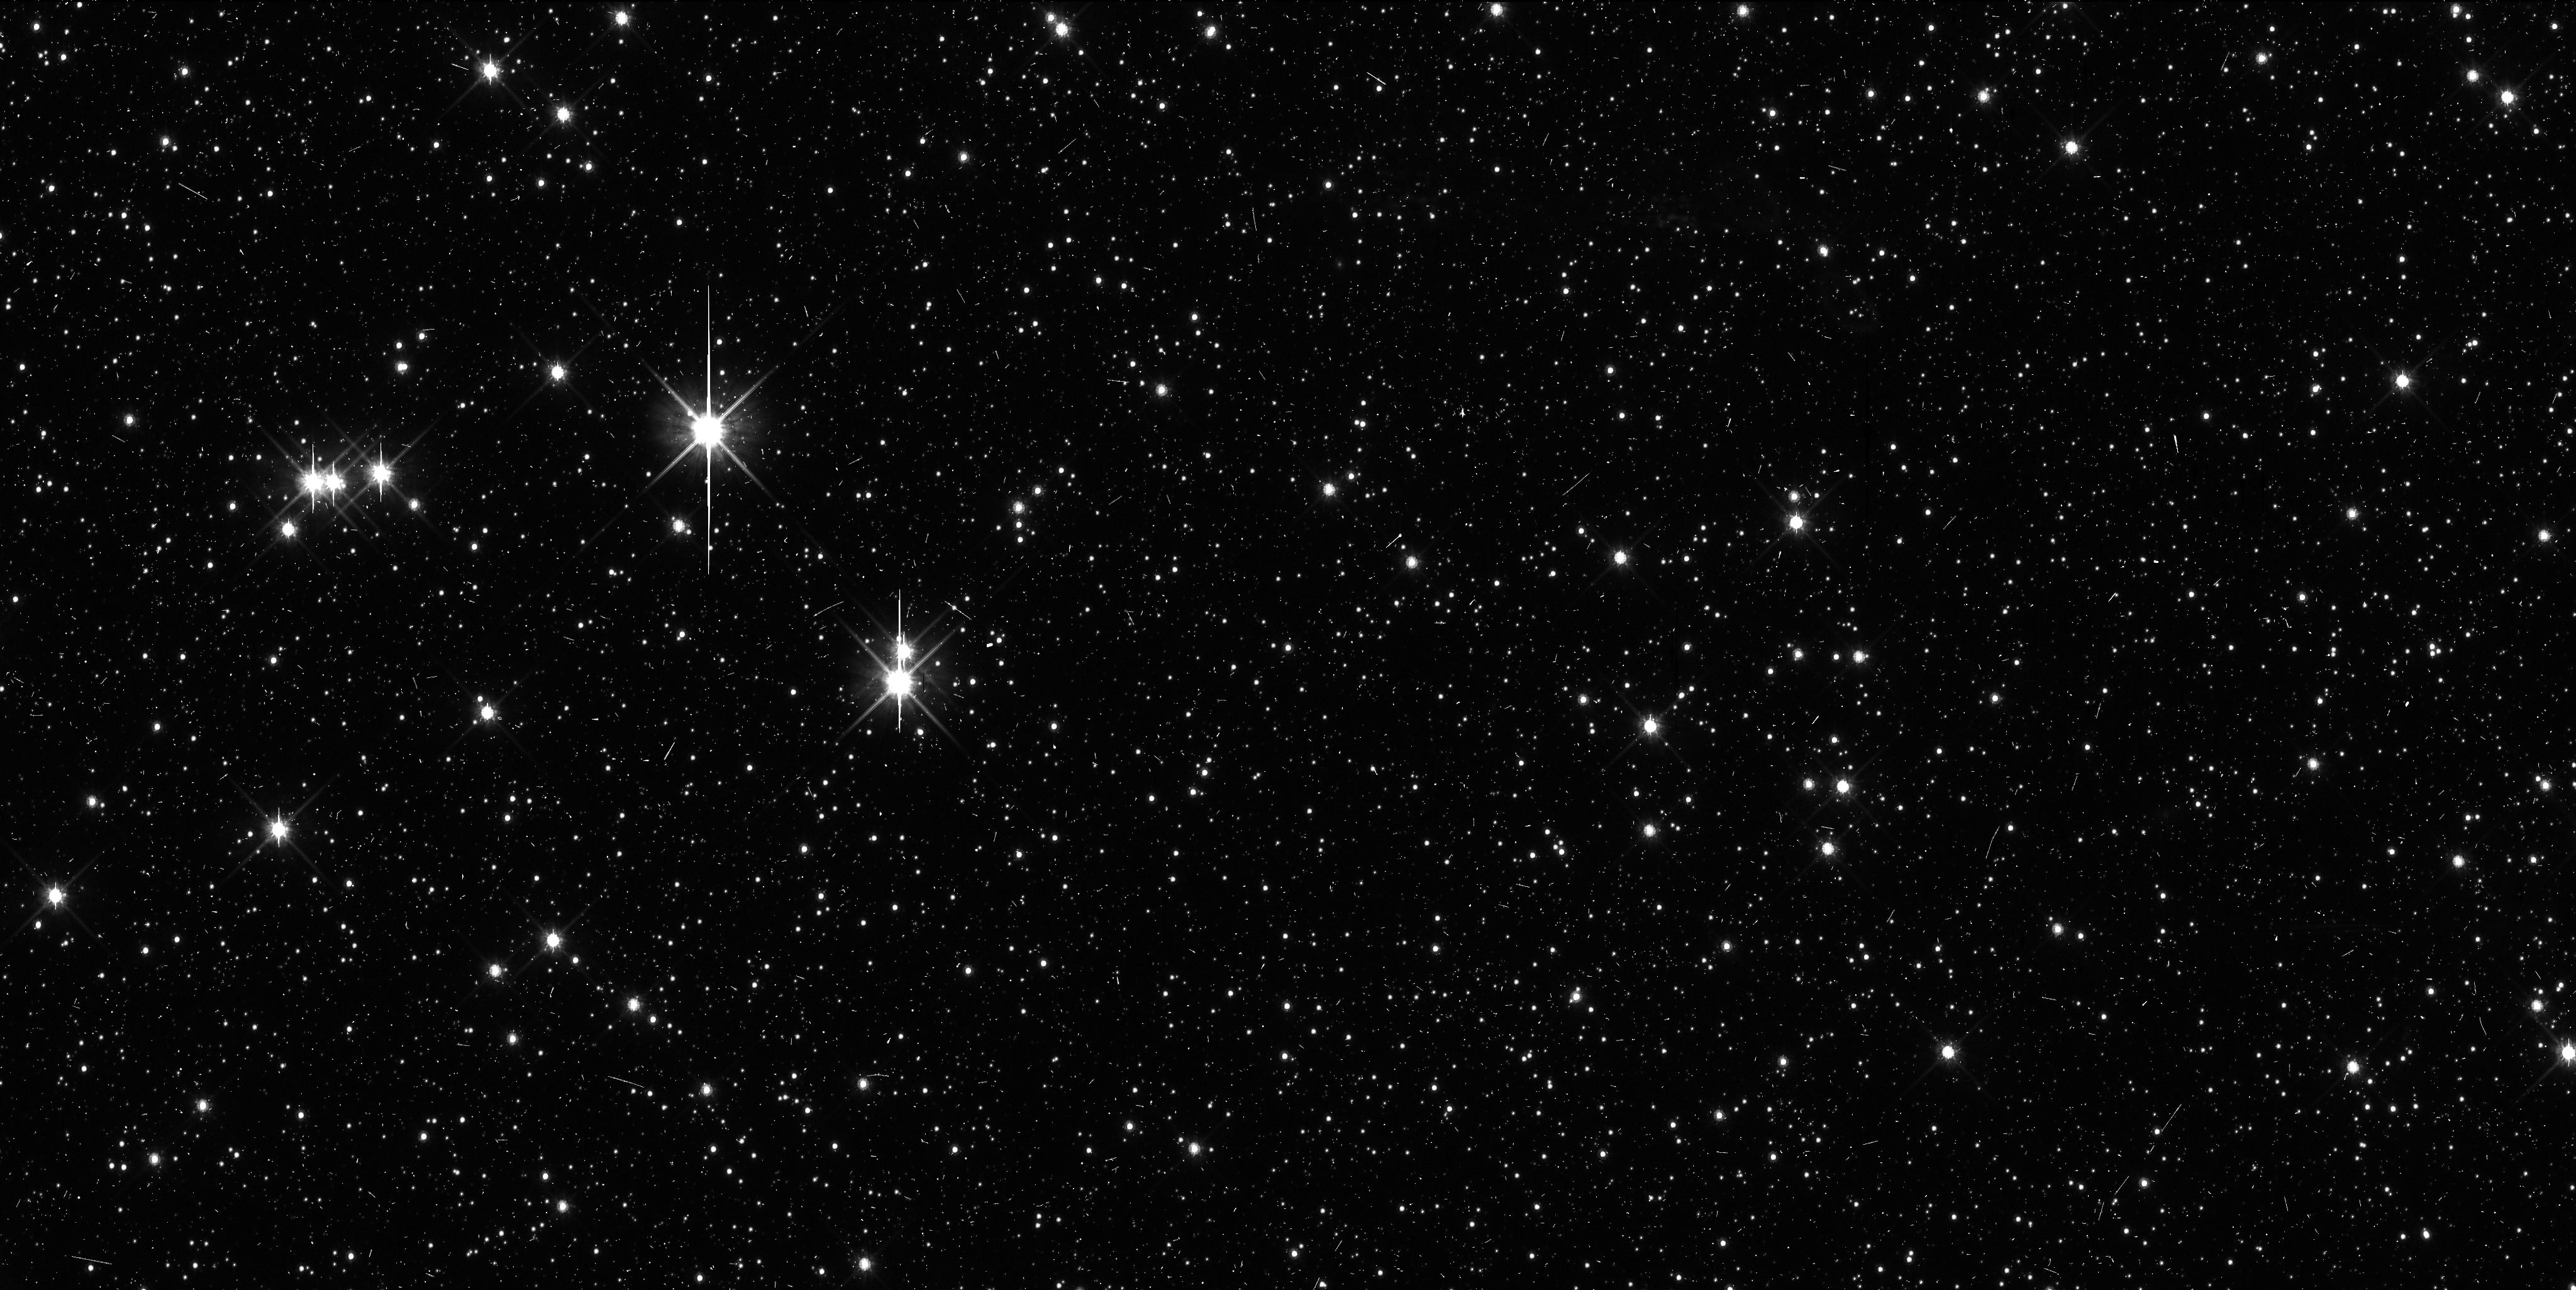
Target: VNH0010
Instrument: WFC3/UVIS
Filter: F814W
Exposure: 11 min
Observation ID: ibr022dxq

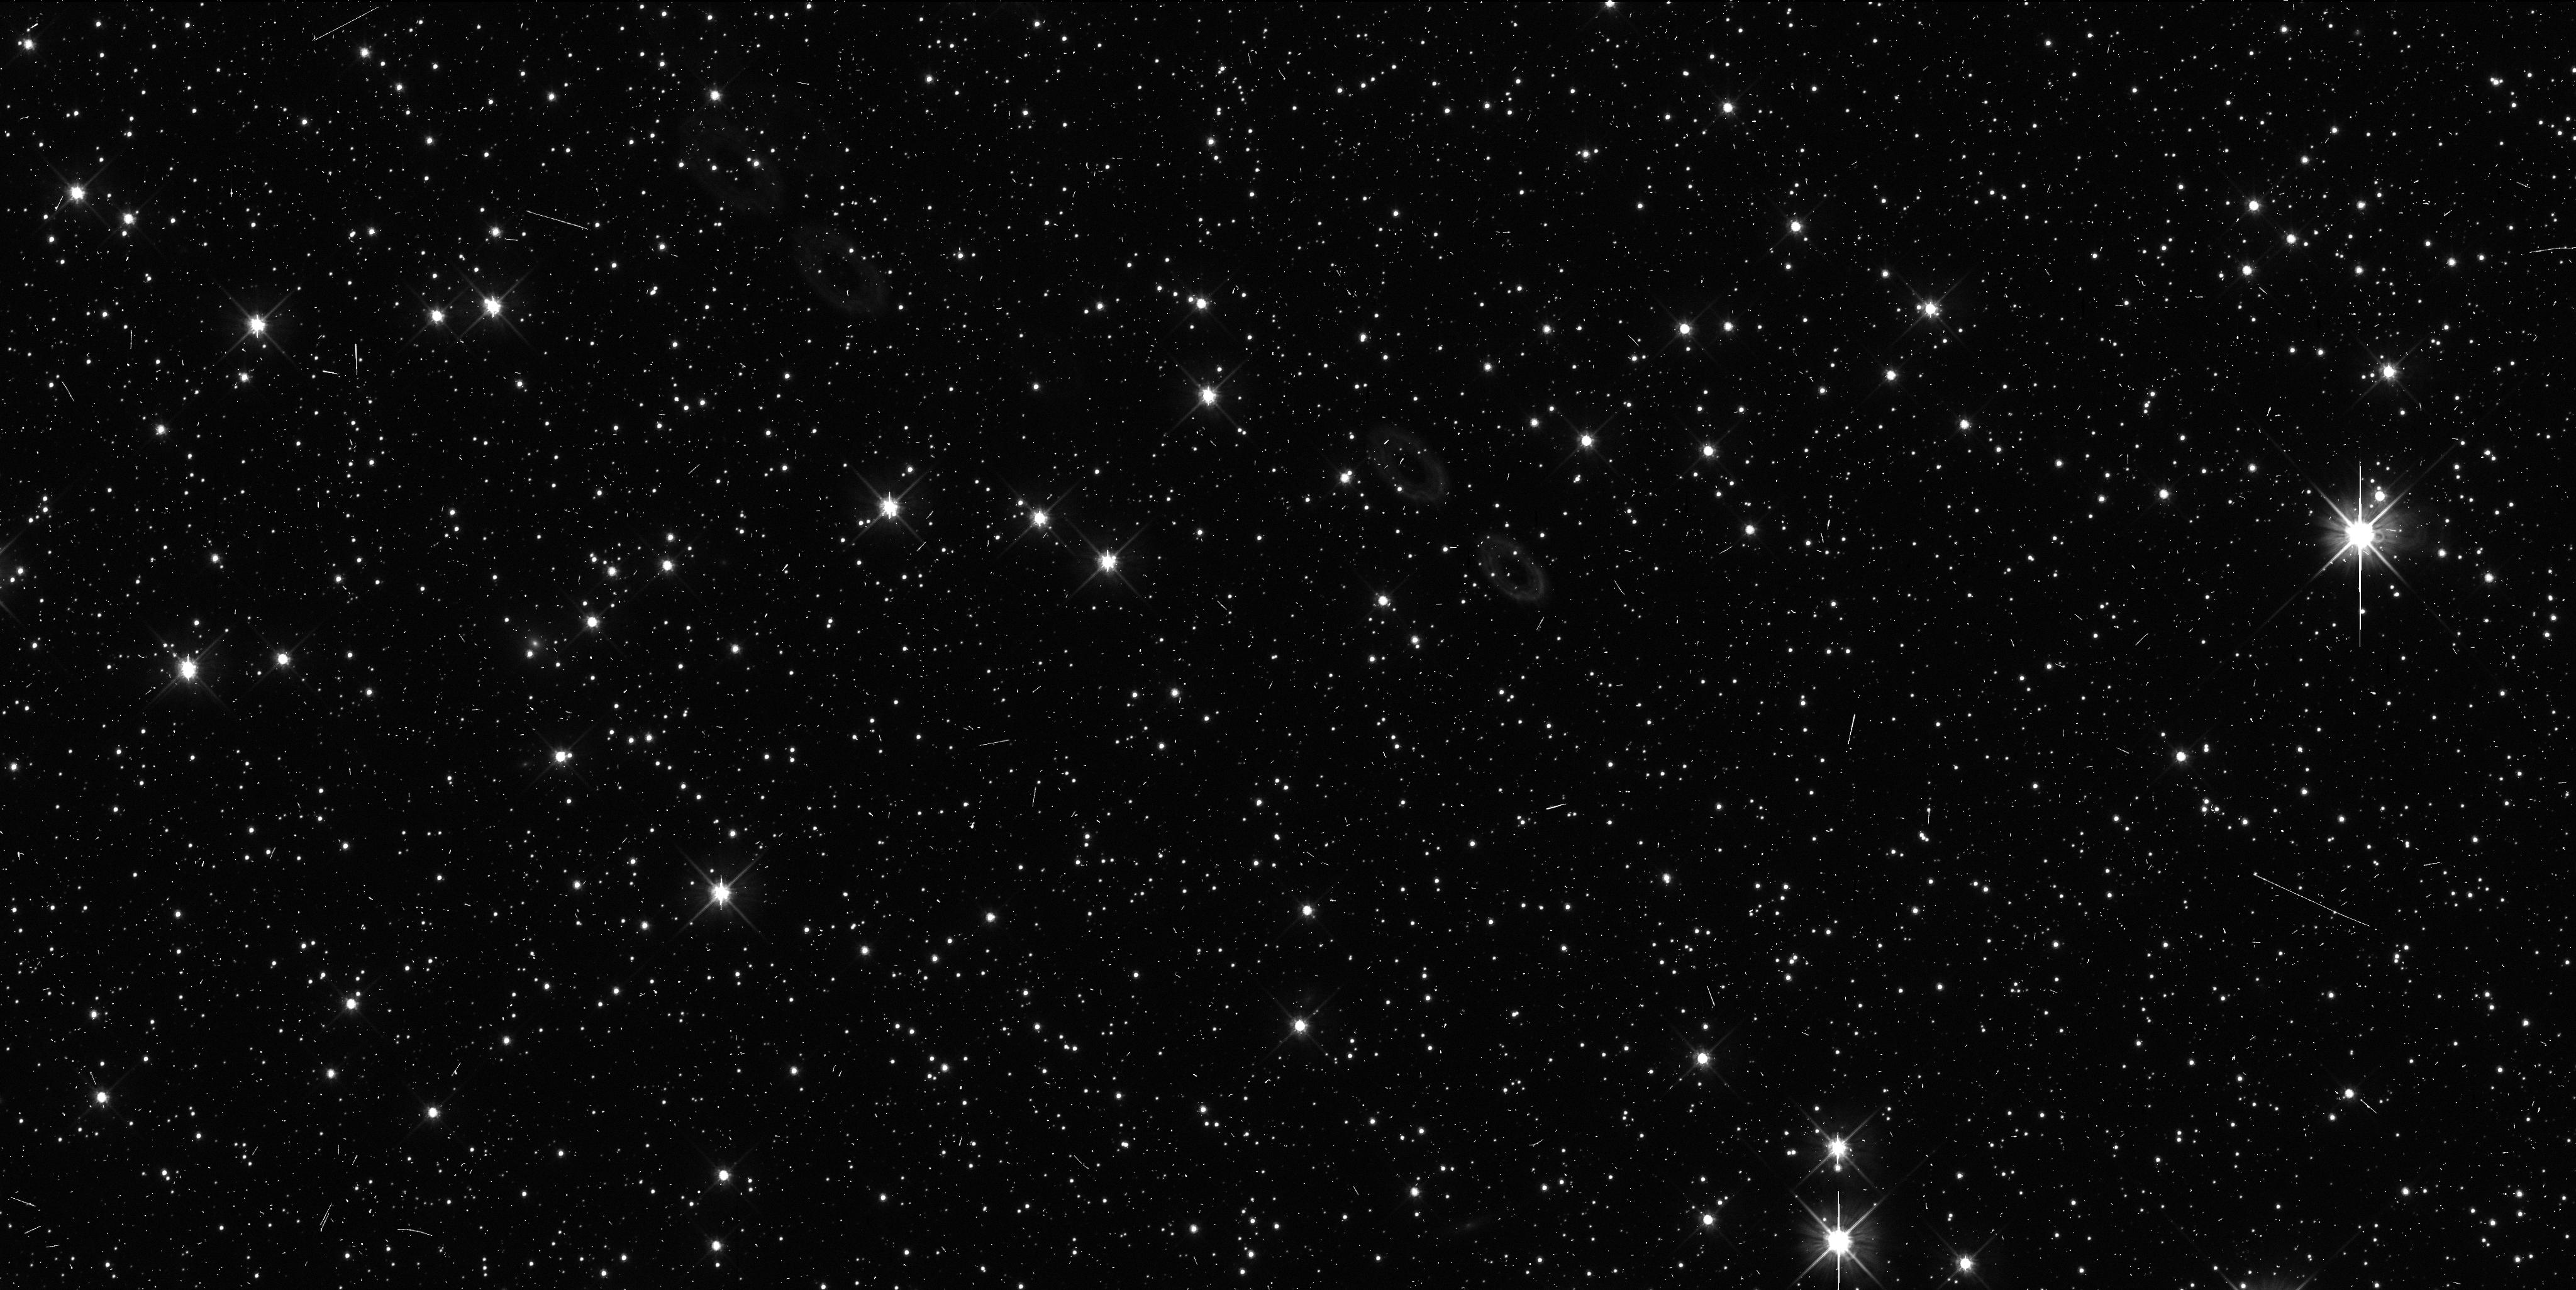
Target: VNH0008
Instrument: WFC3/UVIS
Filter: F606W
Exposure: 8 min
Observation ID: ibr012j1q

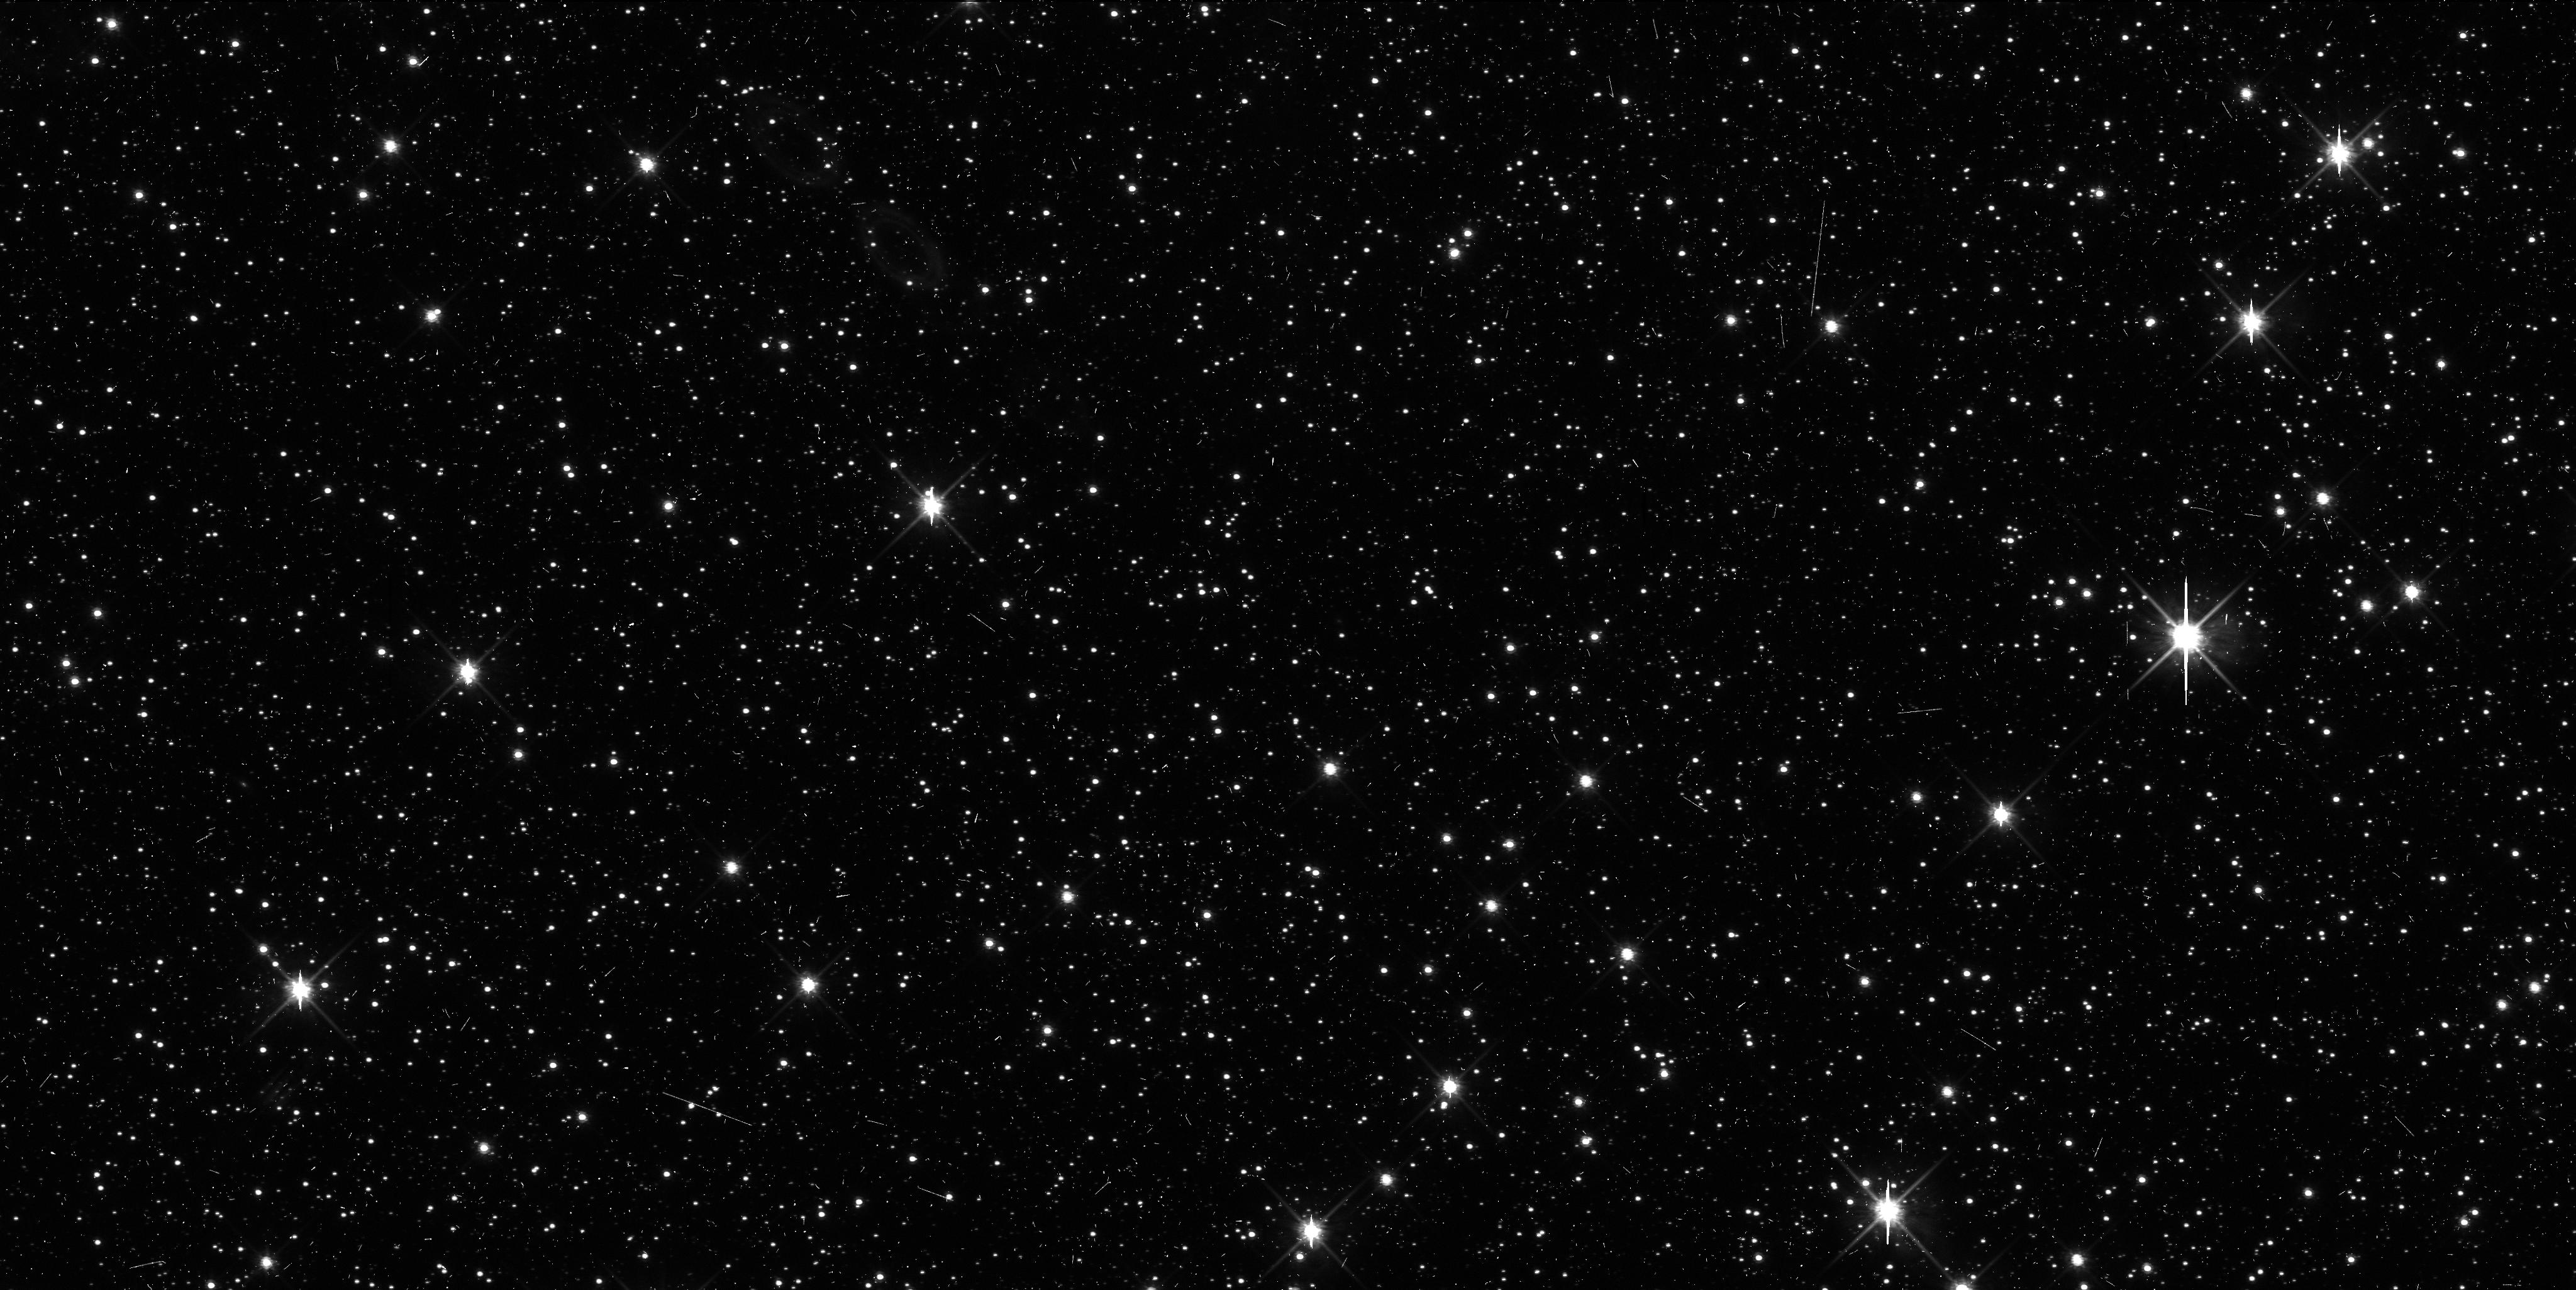
Target: VNH0007
Instrument: WFC3/UVIS
Filter: F814W
Exposure: 11 min
Observation ID: ibr002gbq

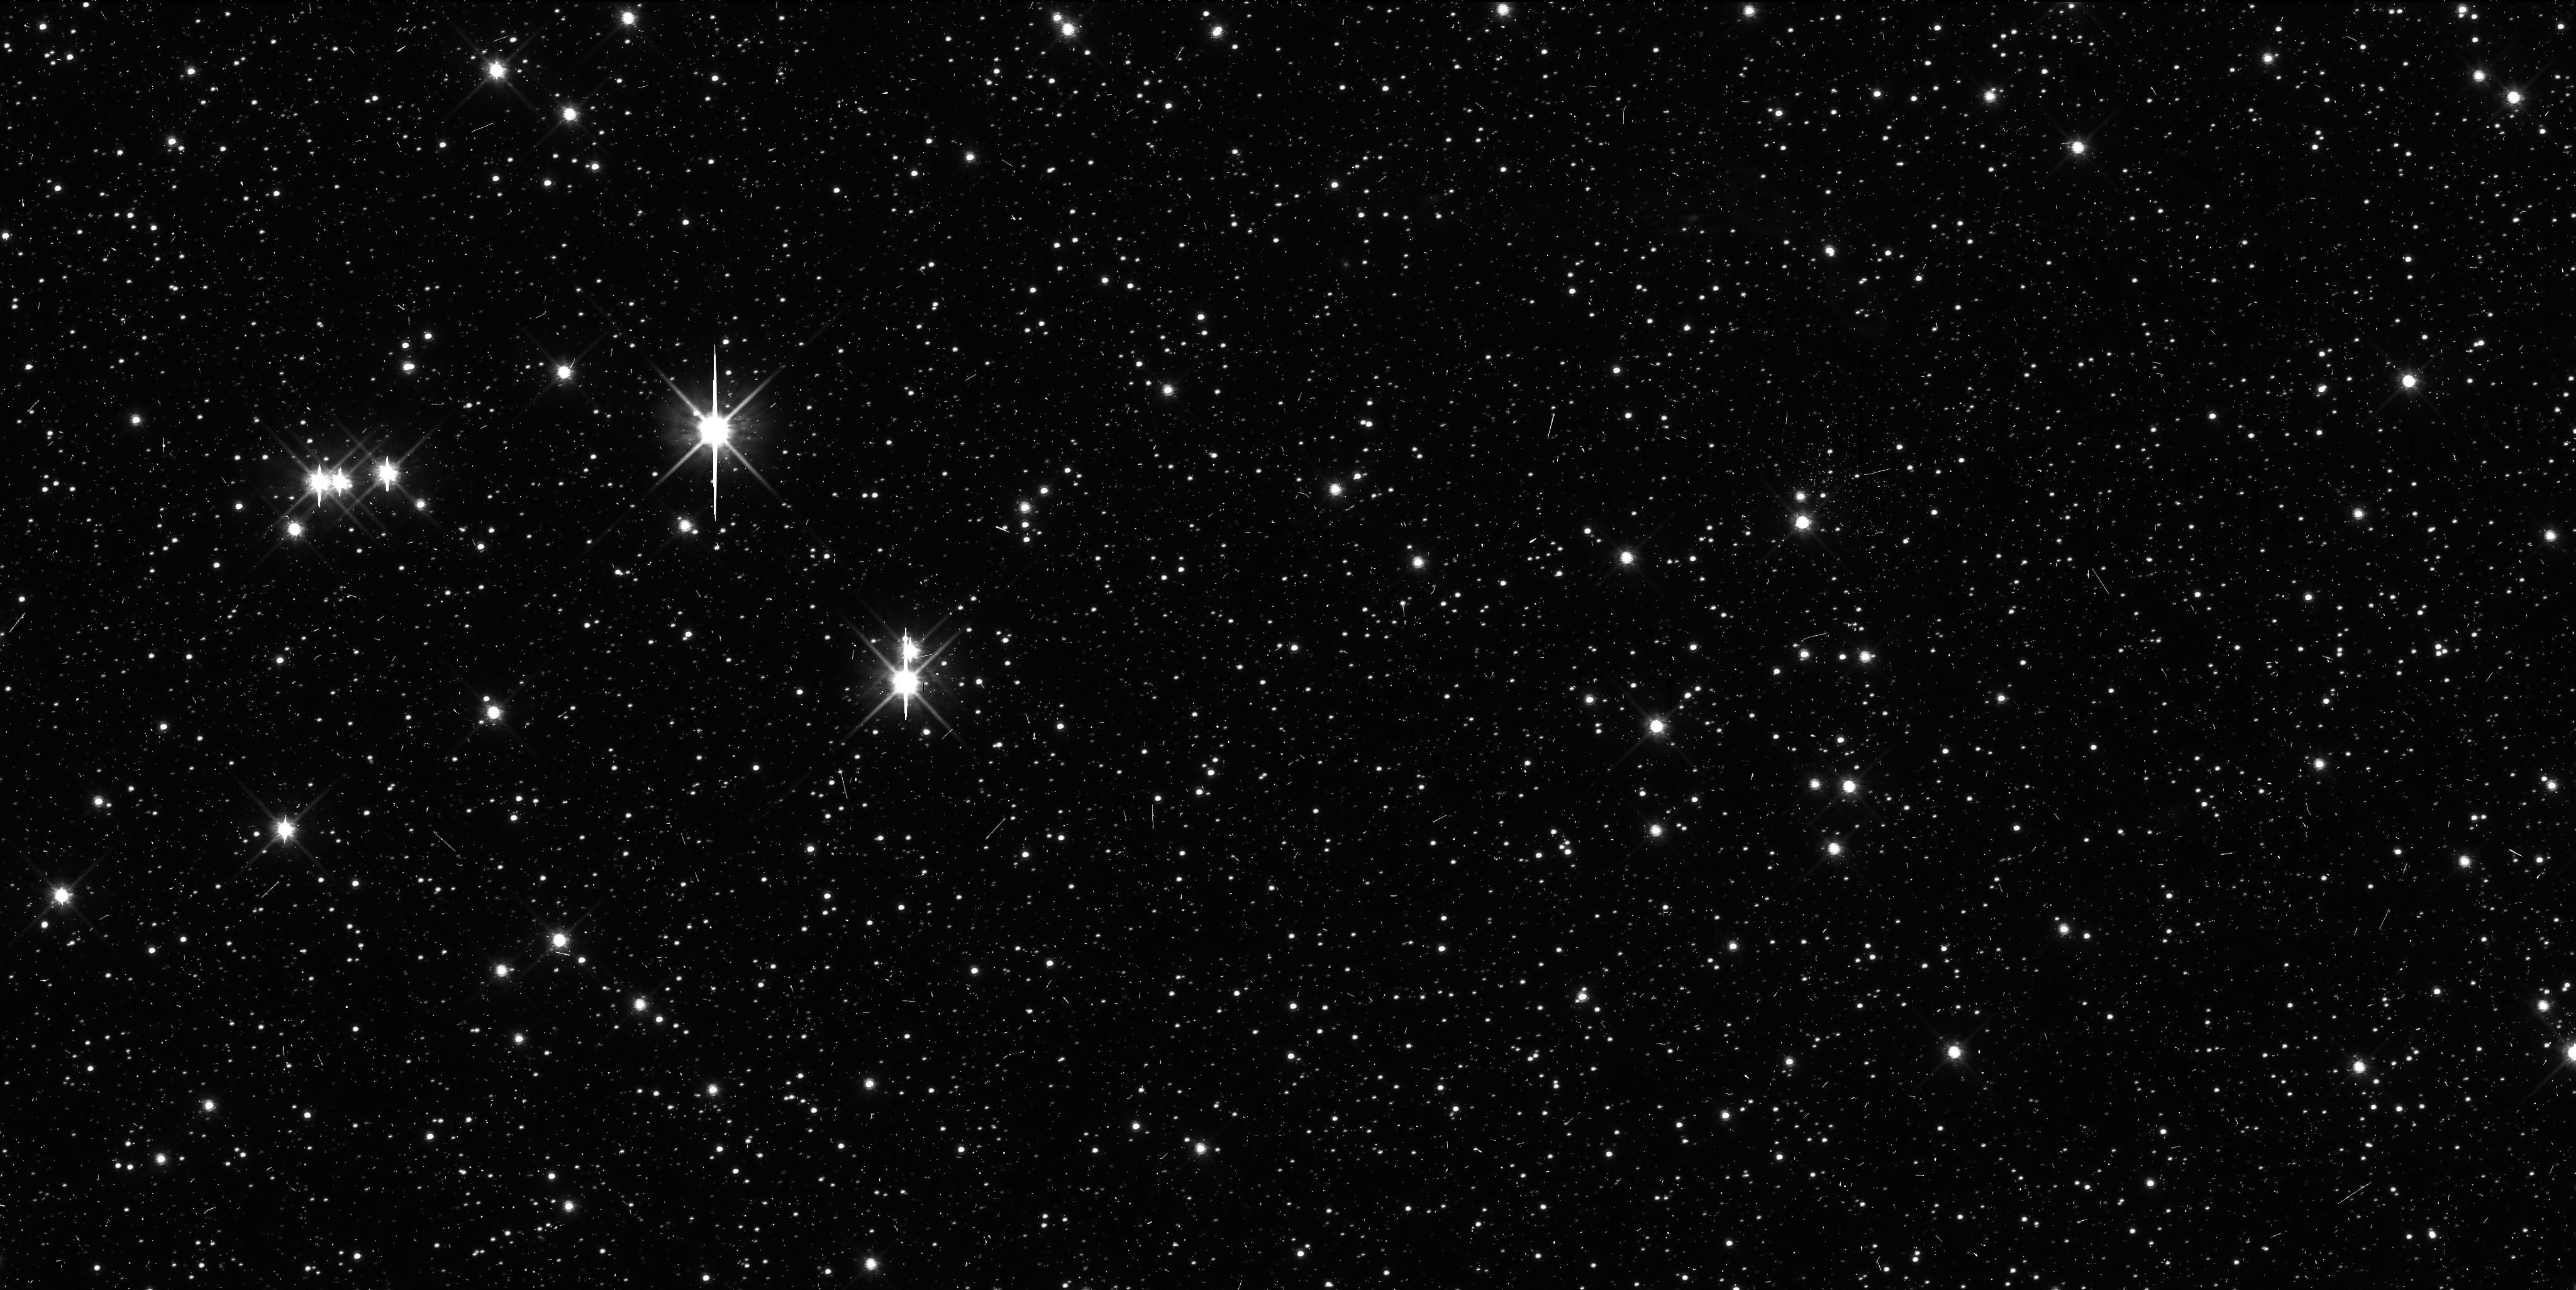
Target: VNH0010
Instrument: WFC3/UVIS
Filter: F814W
Exposure: 11 min
Observation ID: ibr021dsq

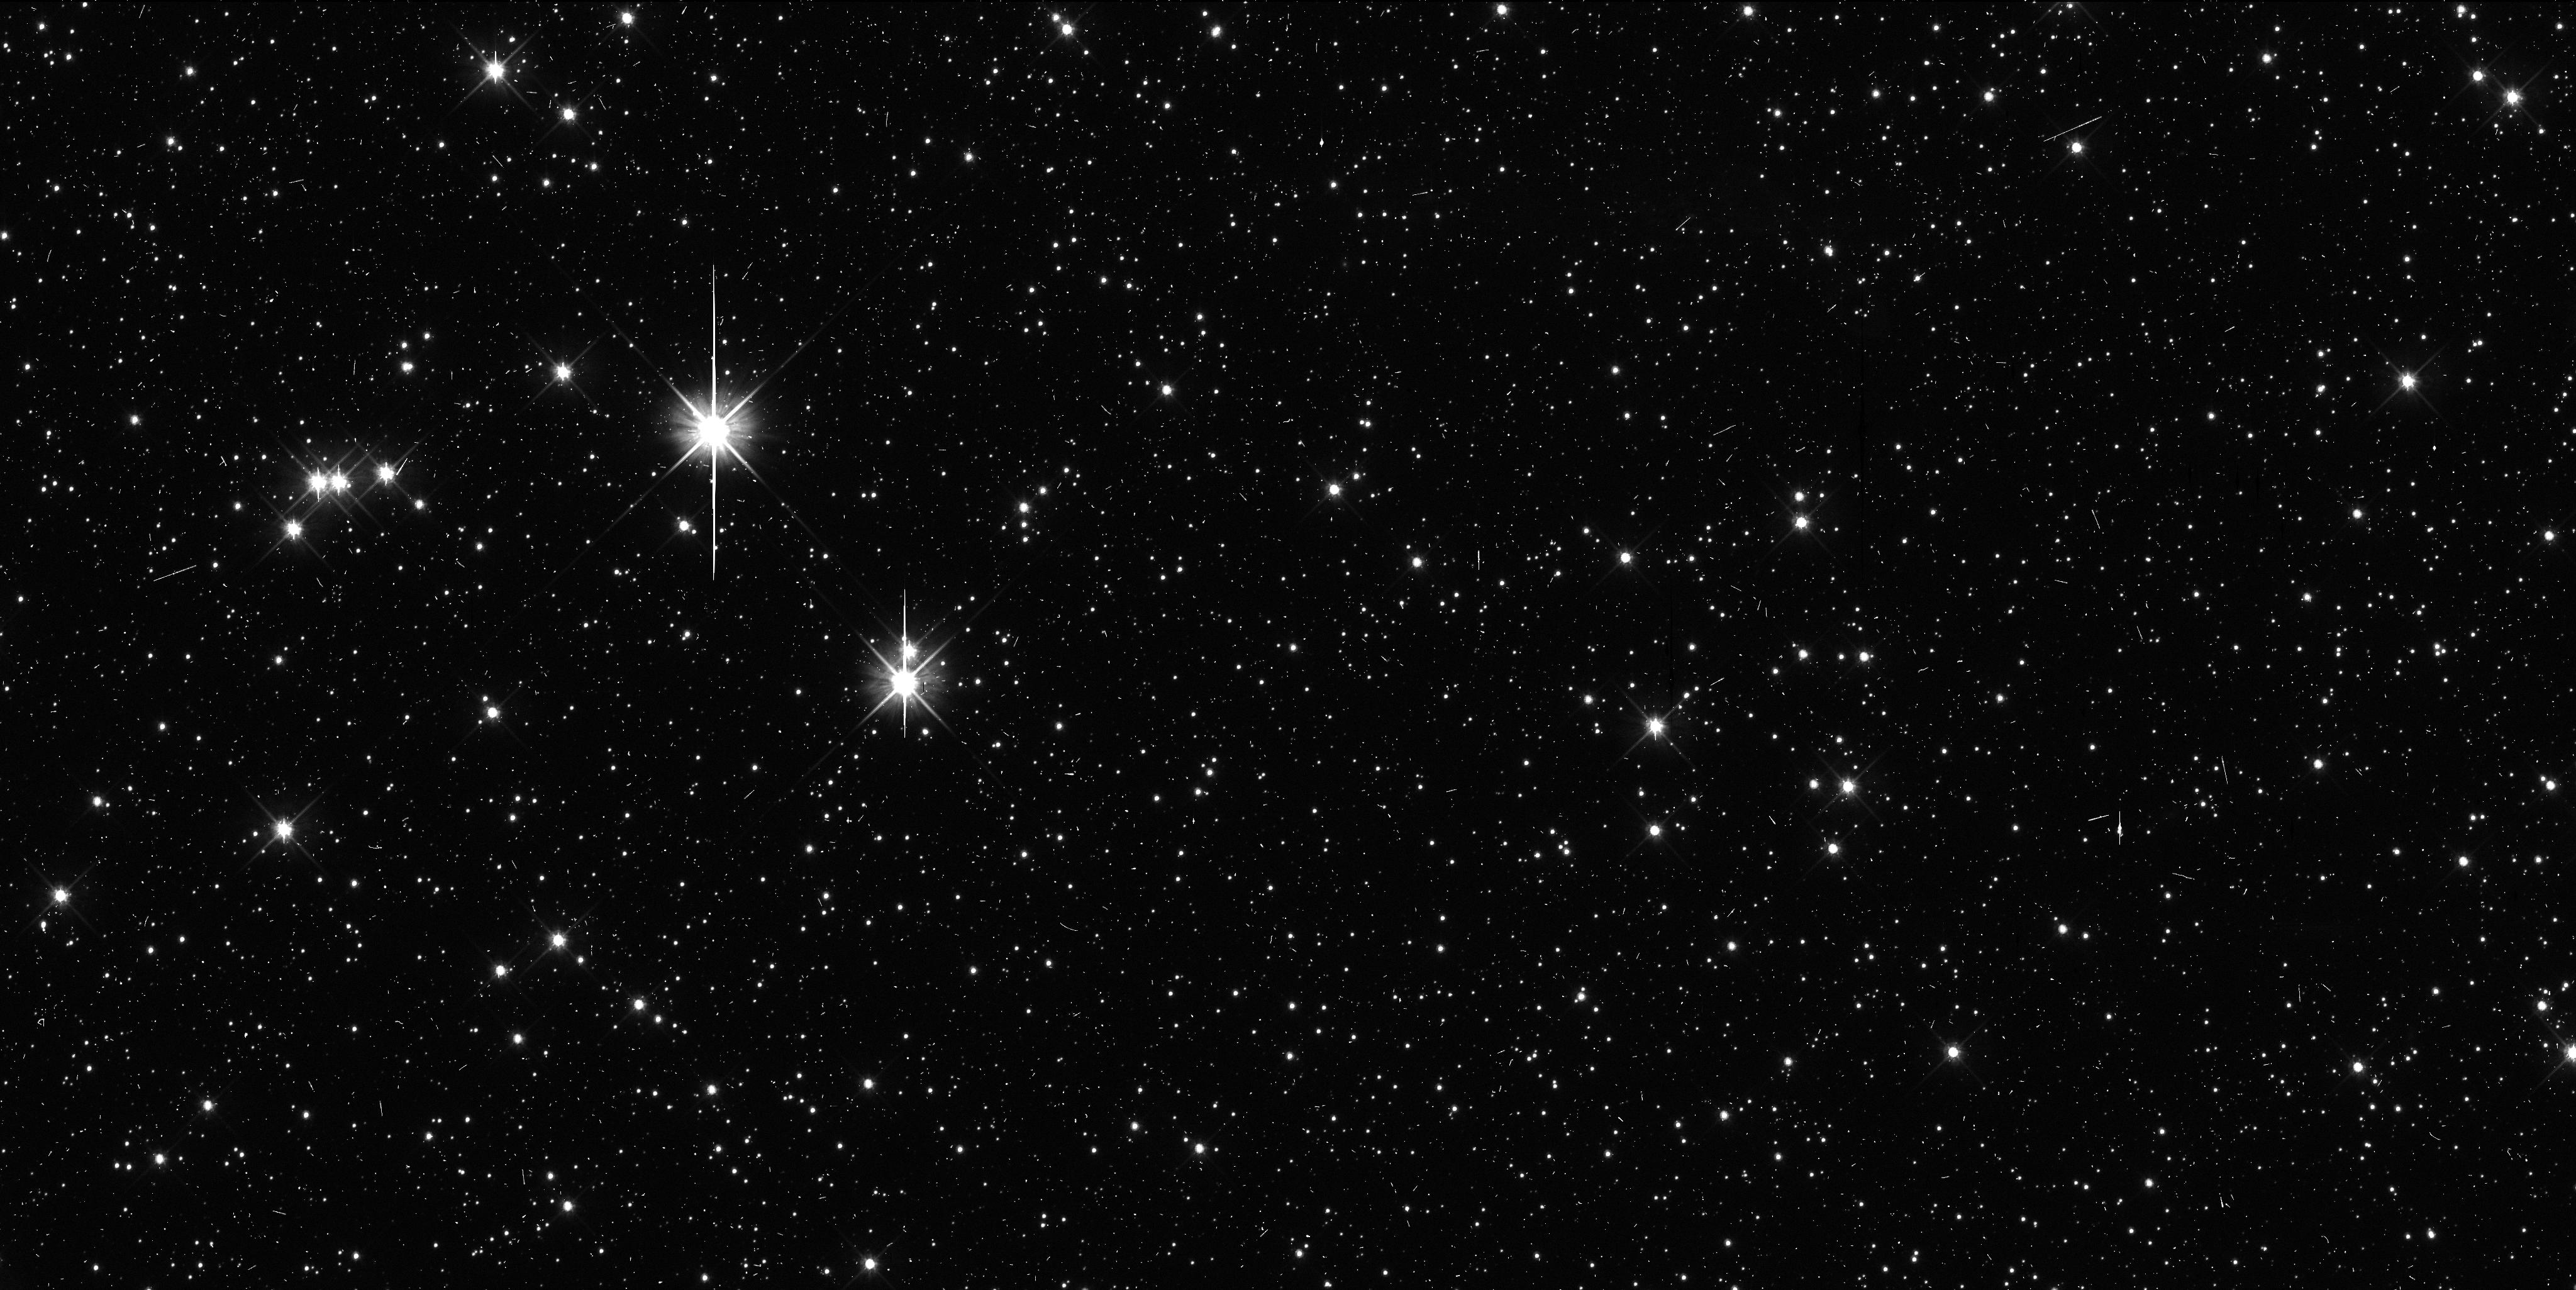
Target: VNH0010
Instrument: WFC3/UVIS
Filter: F606W
Exposure: 8 min
Observation ID: ibr021duq

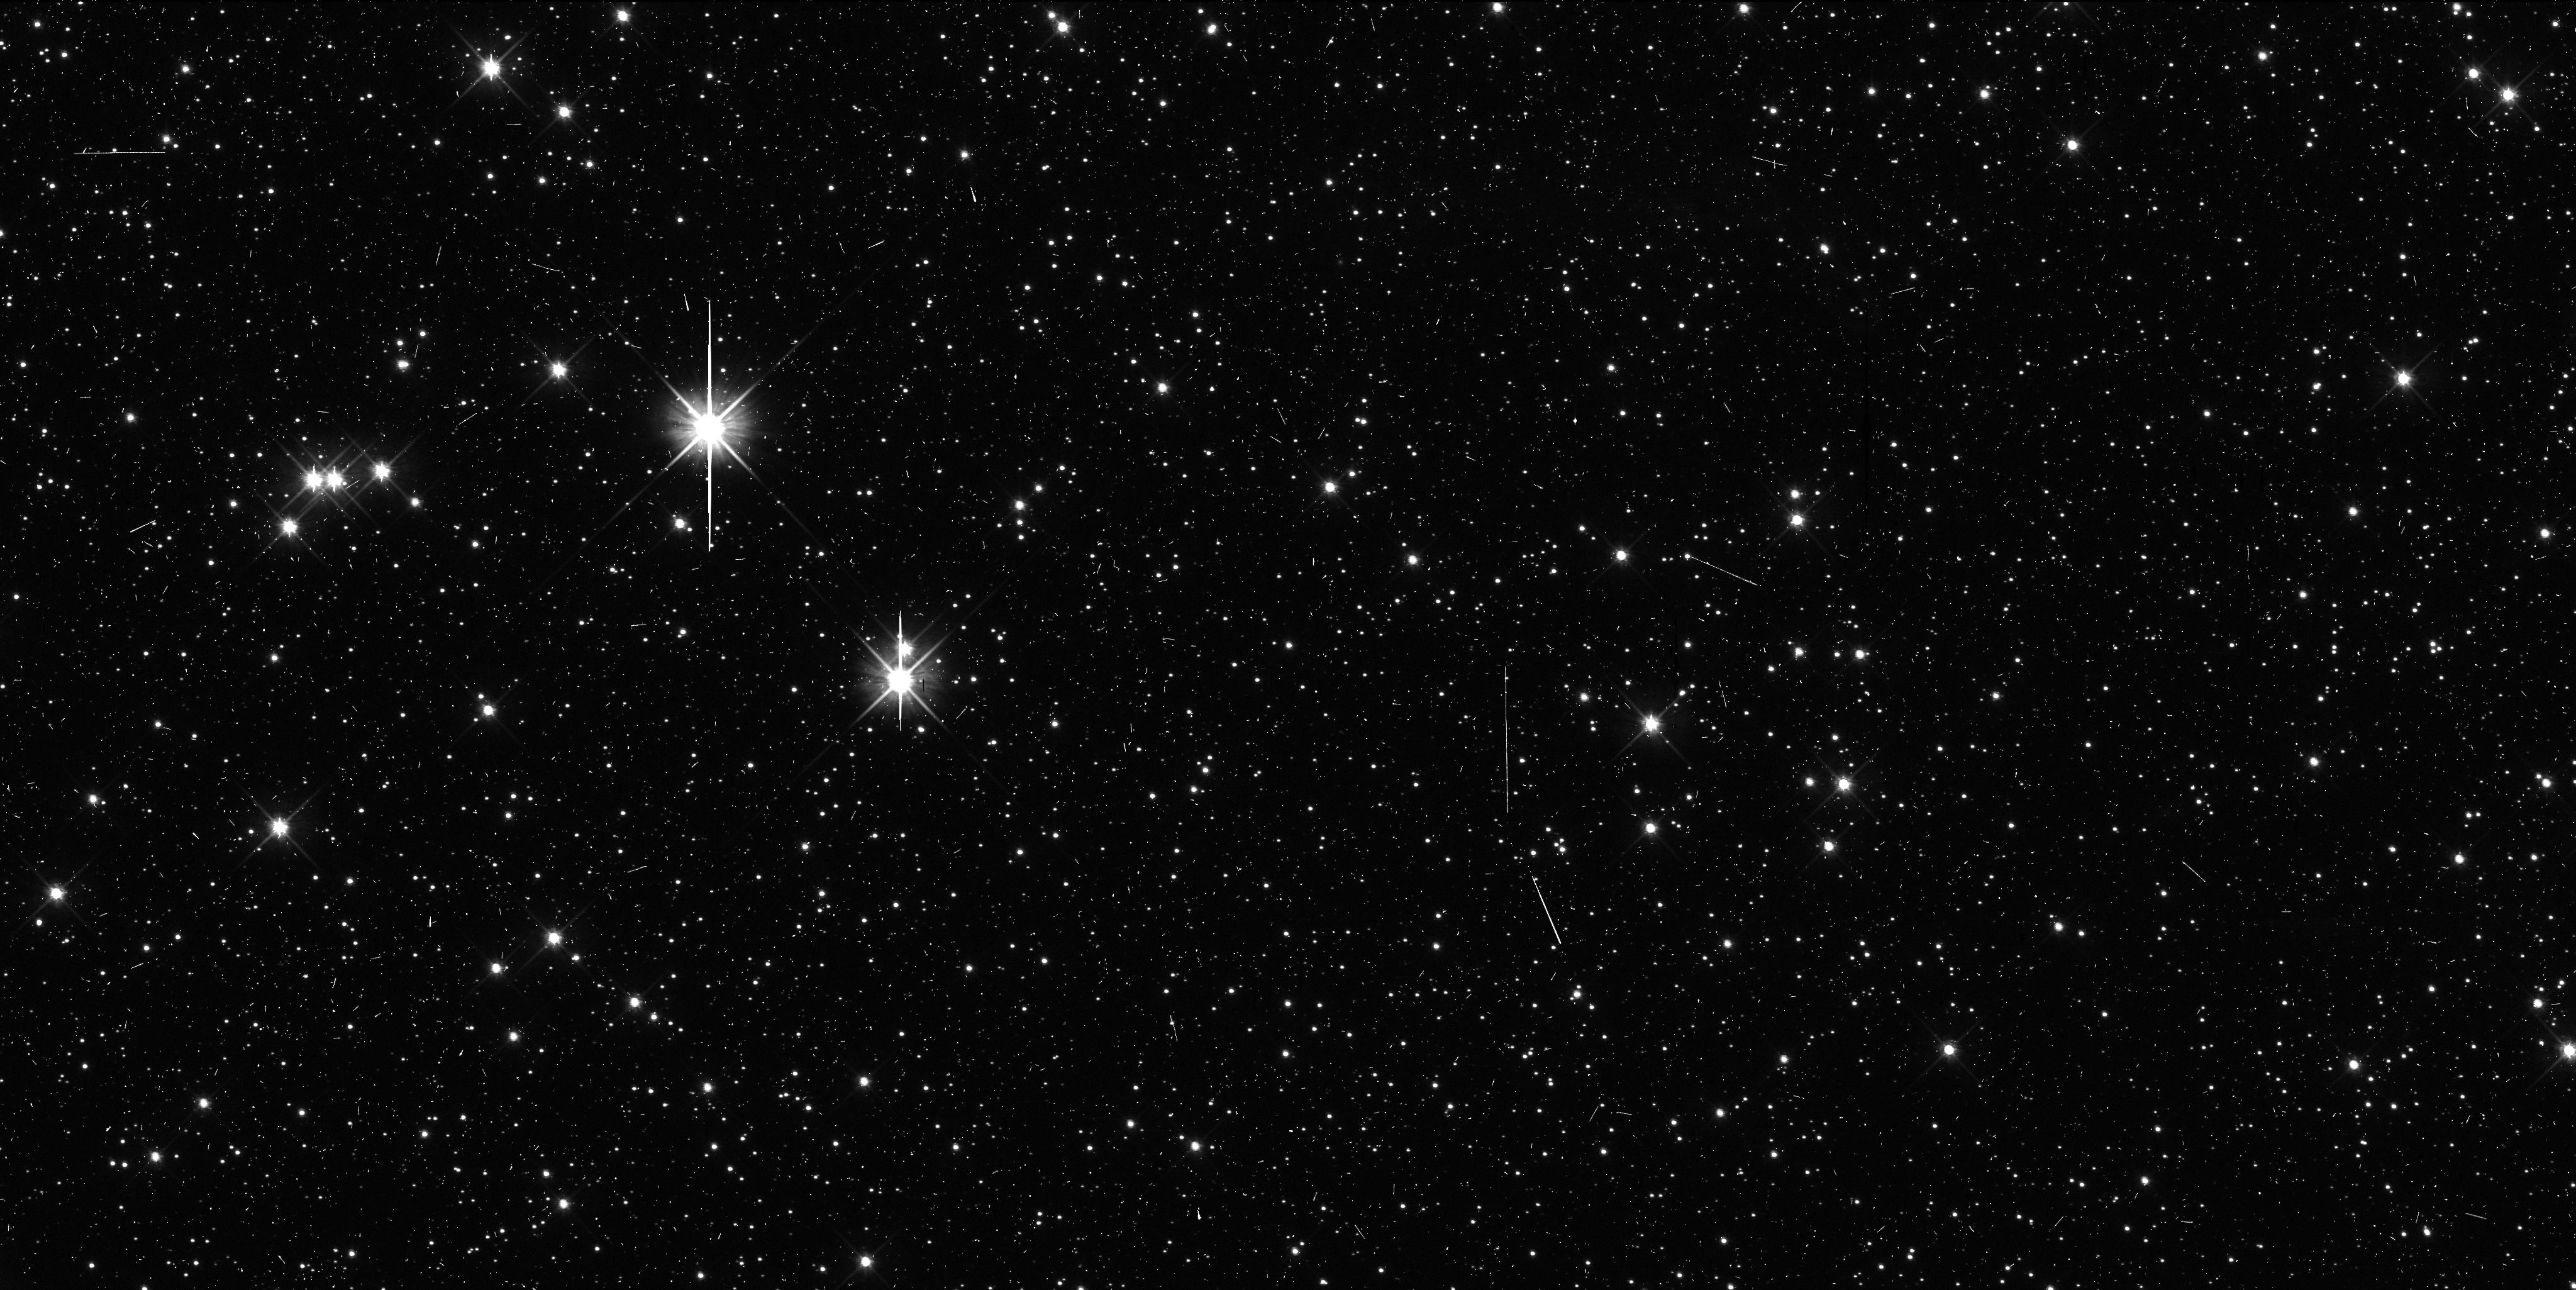
Target: VNH0010
Instrument: WFC3/UVIS
Filter: F606W
Exposure: 8 min
Observation ID: ibr022e1q

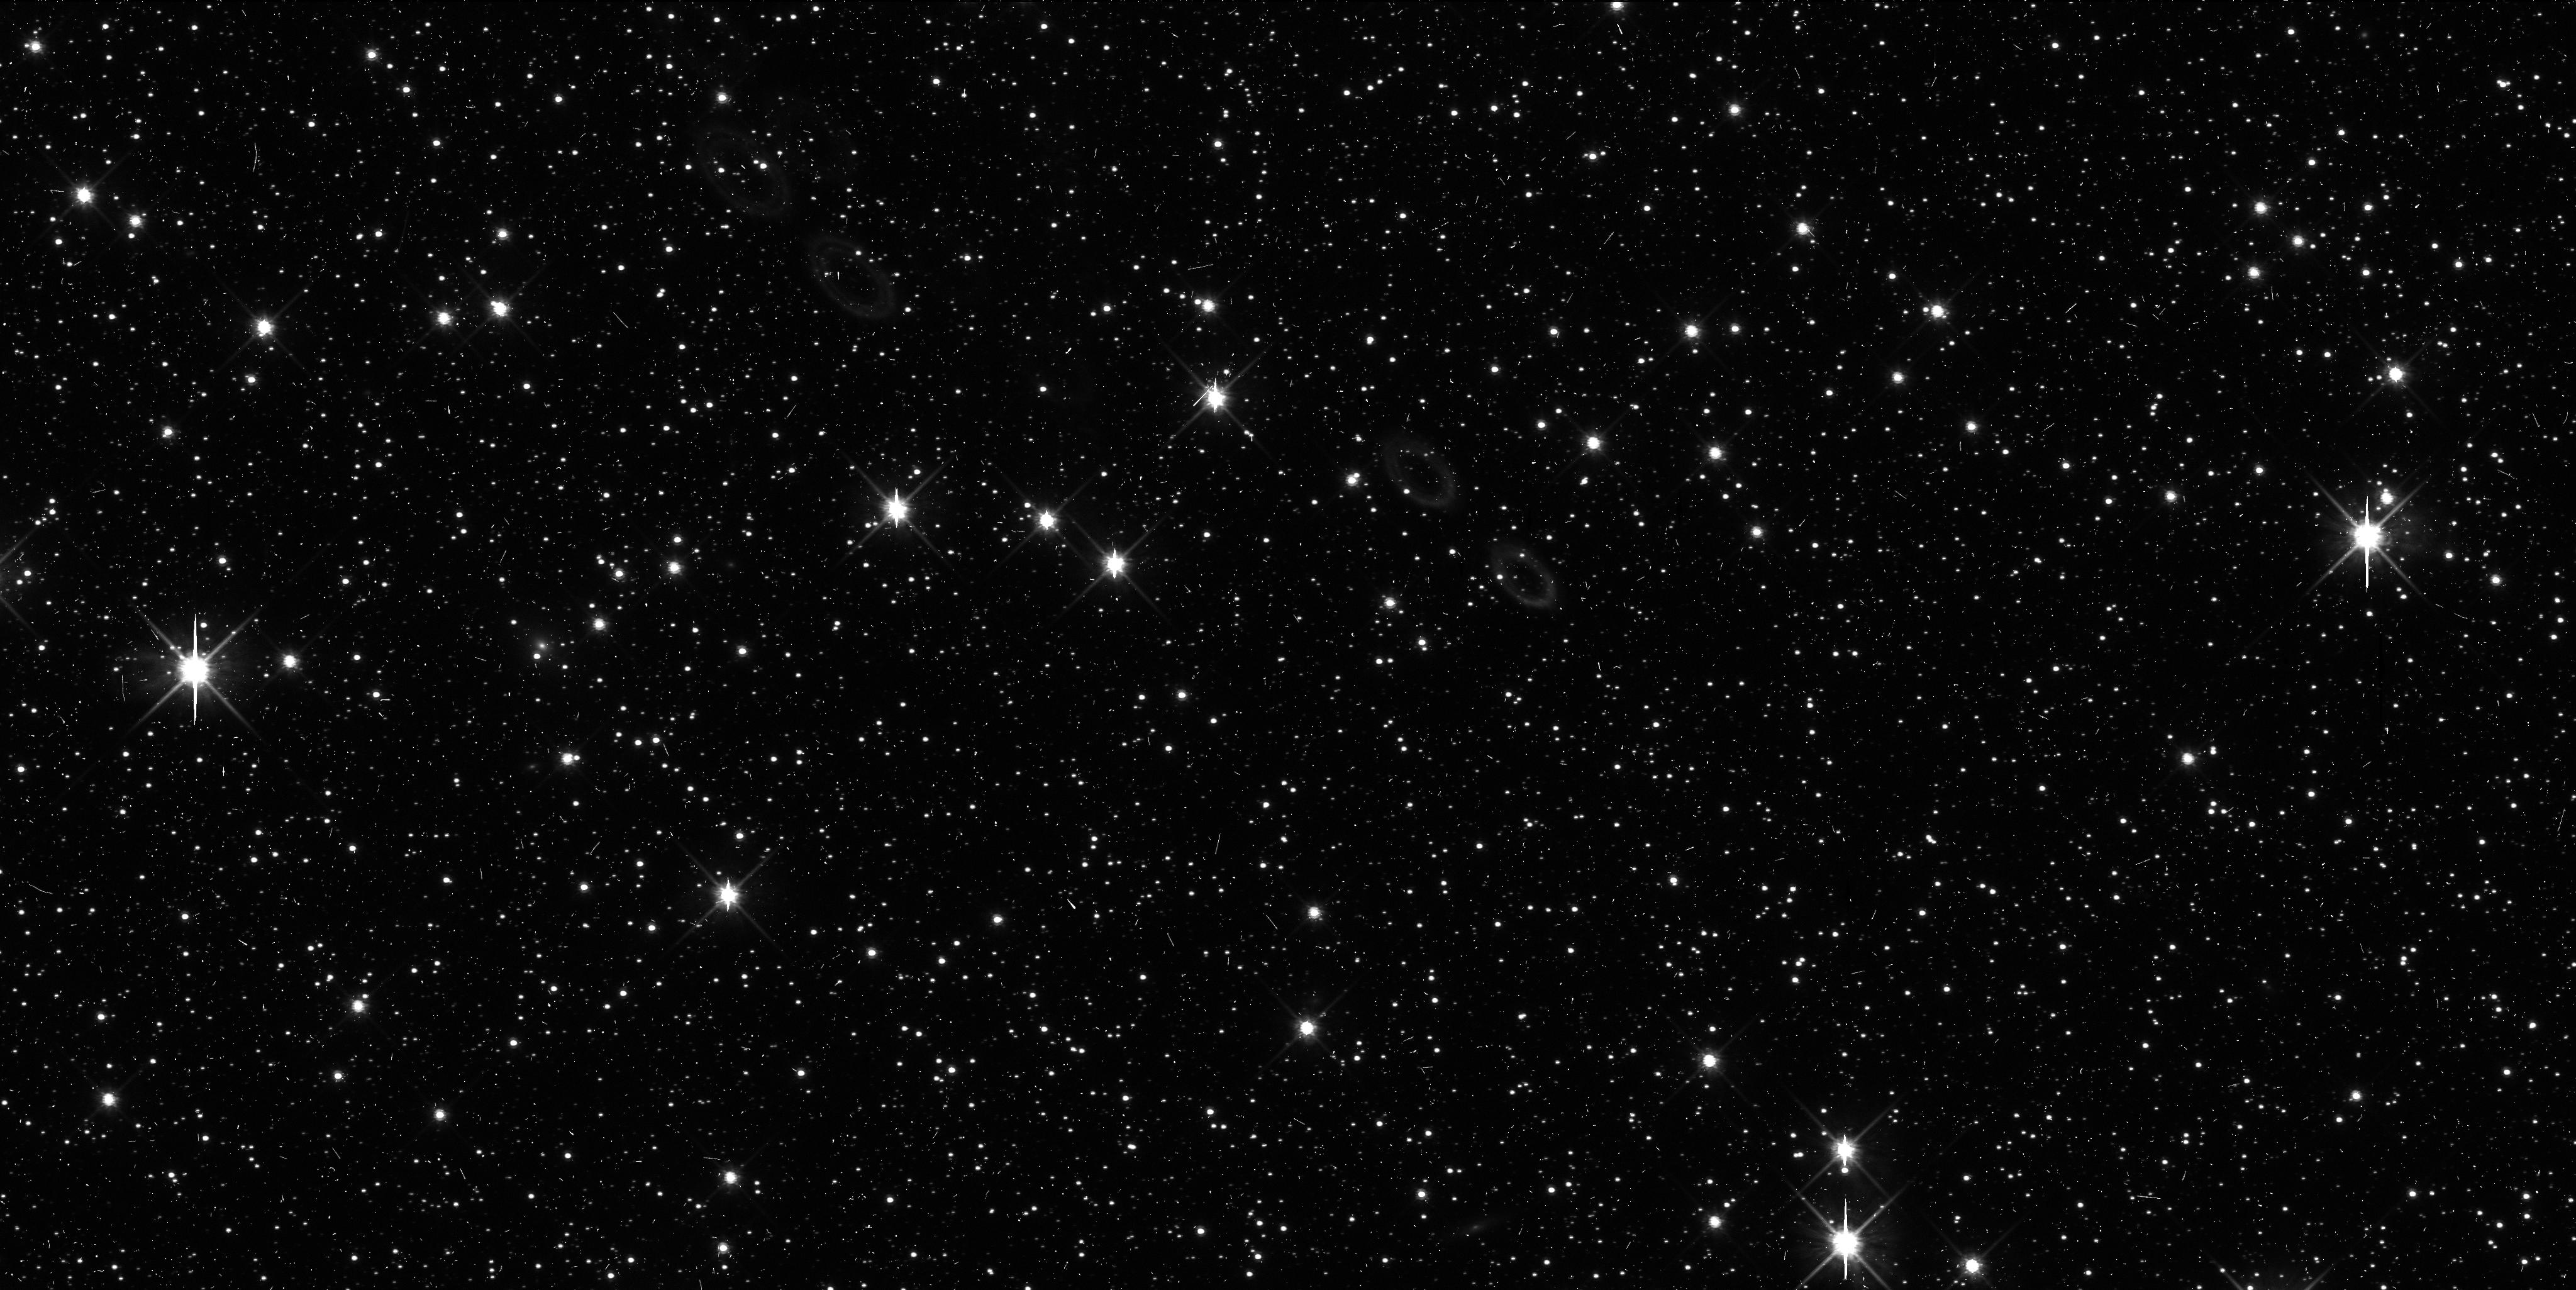
Target: VNH0008
Instrument: WFC3/UVIS
Filter: F814W
Exposure: 11 min
Observation ID: ibr011isq

Orbital Refinement and Characterization of New Horizons KBO candidates (PI: Benecchi, Susan D.)

The New Horizons (NH) spacecraft is on its way to study the Pluto system during a flyby. After the Pluto encounter, it is planned that the spacecraft will be retargeted to one or more yet-to-be-discovered Kuiper Belt Objects (KBOs) to learn about small KBOs and the Kuiper Belt debris body population. We are actively carrying out dedicated ground-based observations in 2011 and 2012 using large class telescopes to discover a KBO target that will be within the trajectory cone of NH. Unfortunately, the NH trajectory's line of site is within the galactic plane (Sagittarius) making stellar confusion a major problem in detecting and tracking KBOs in this region. HST’s sensitivity, resolution and PSF stability are a significant advantage in these confusion-limited starfields. We are requesting TOO orbits for up to 3 KBOs (2 orbits per KBO) to be triggered in the event that a candidate object is found in the NH trajectory. Objects must be recovered at multiple epochs to determine if their orbits will continue to place the object within the NH trajectory in the future. The observations we propose will also determine if the candidate is binary (~30% probability per candidate) and make a preliminary color determination.